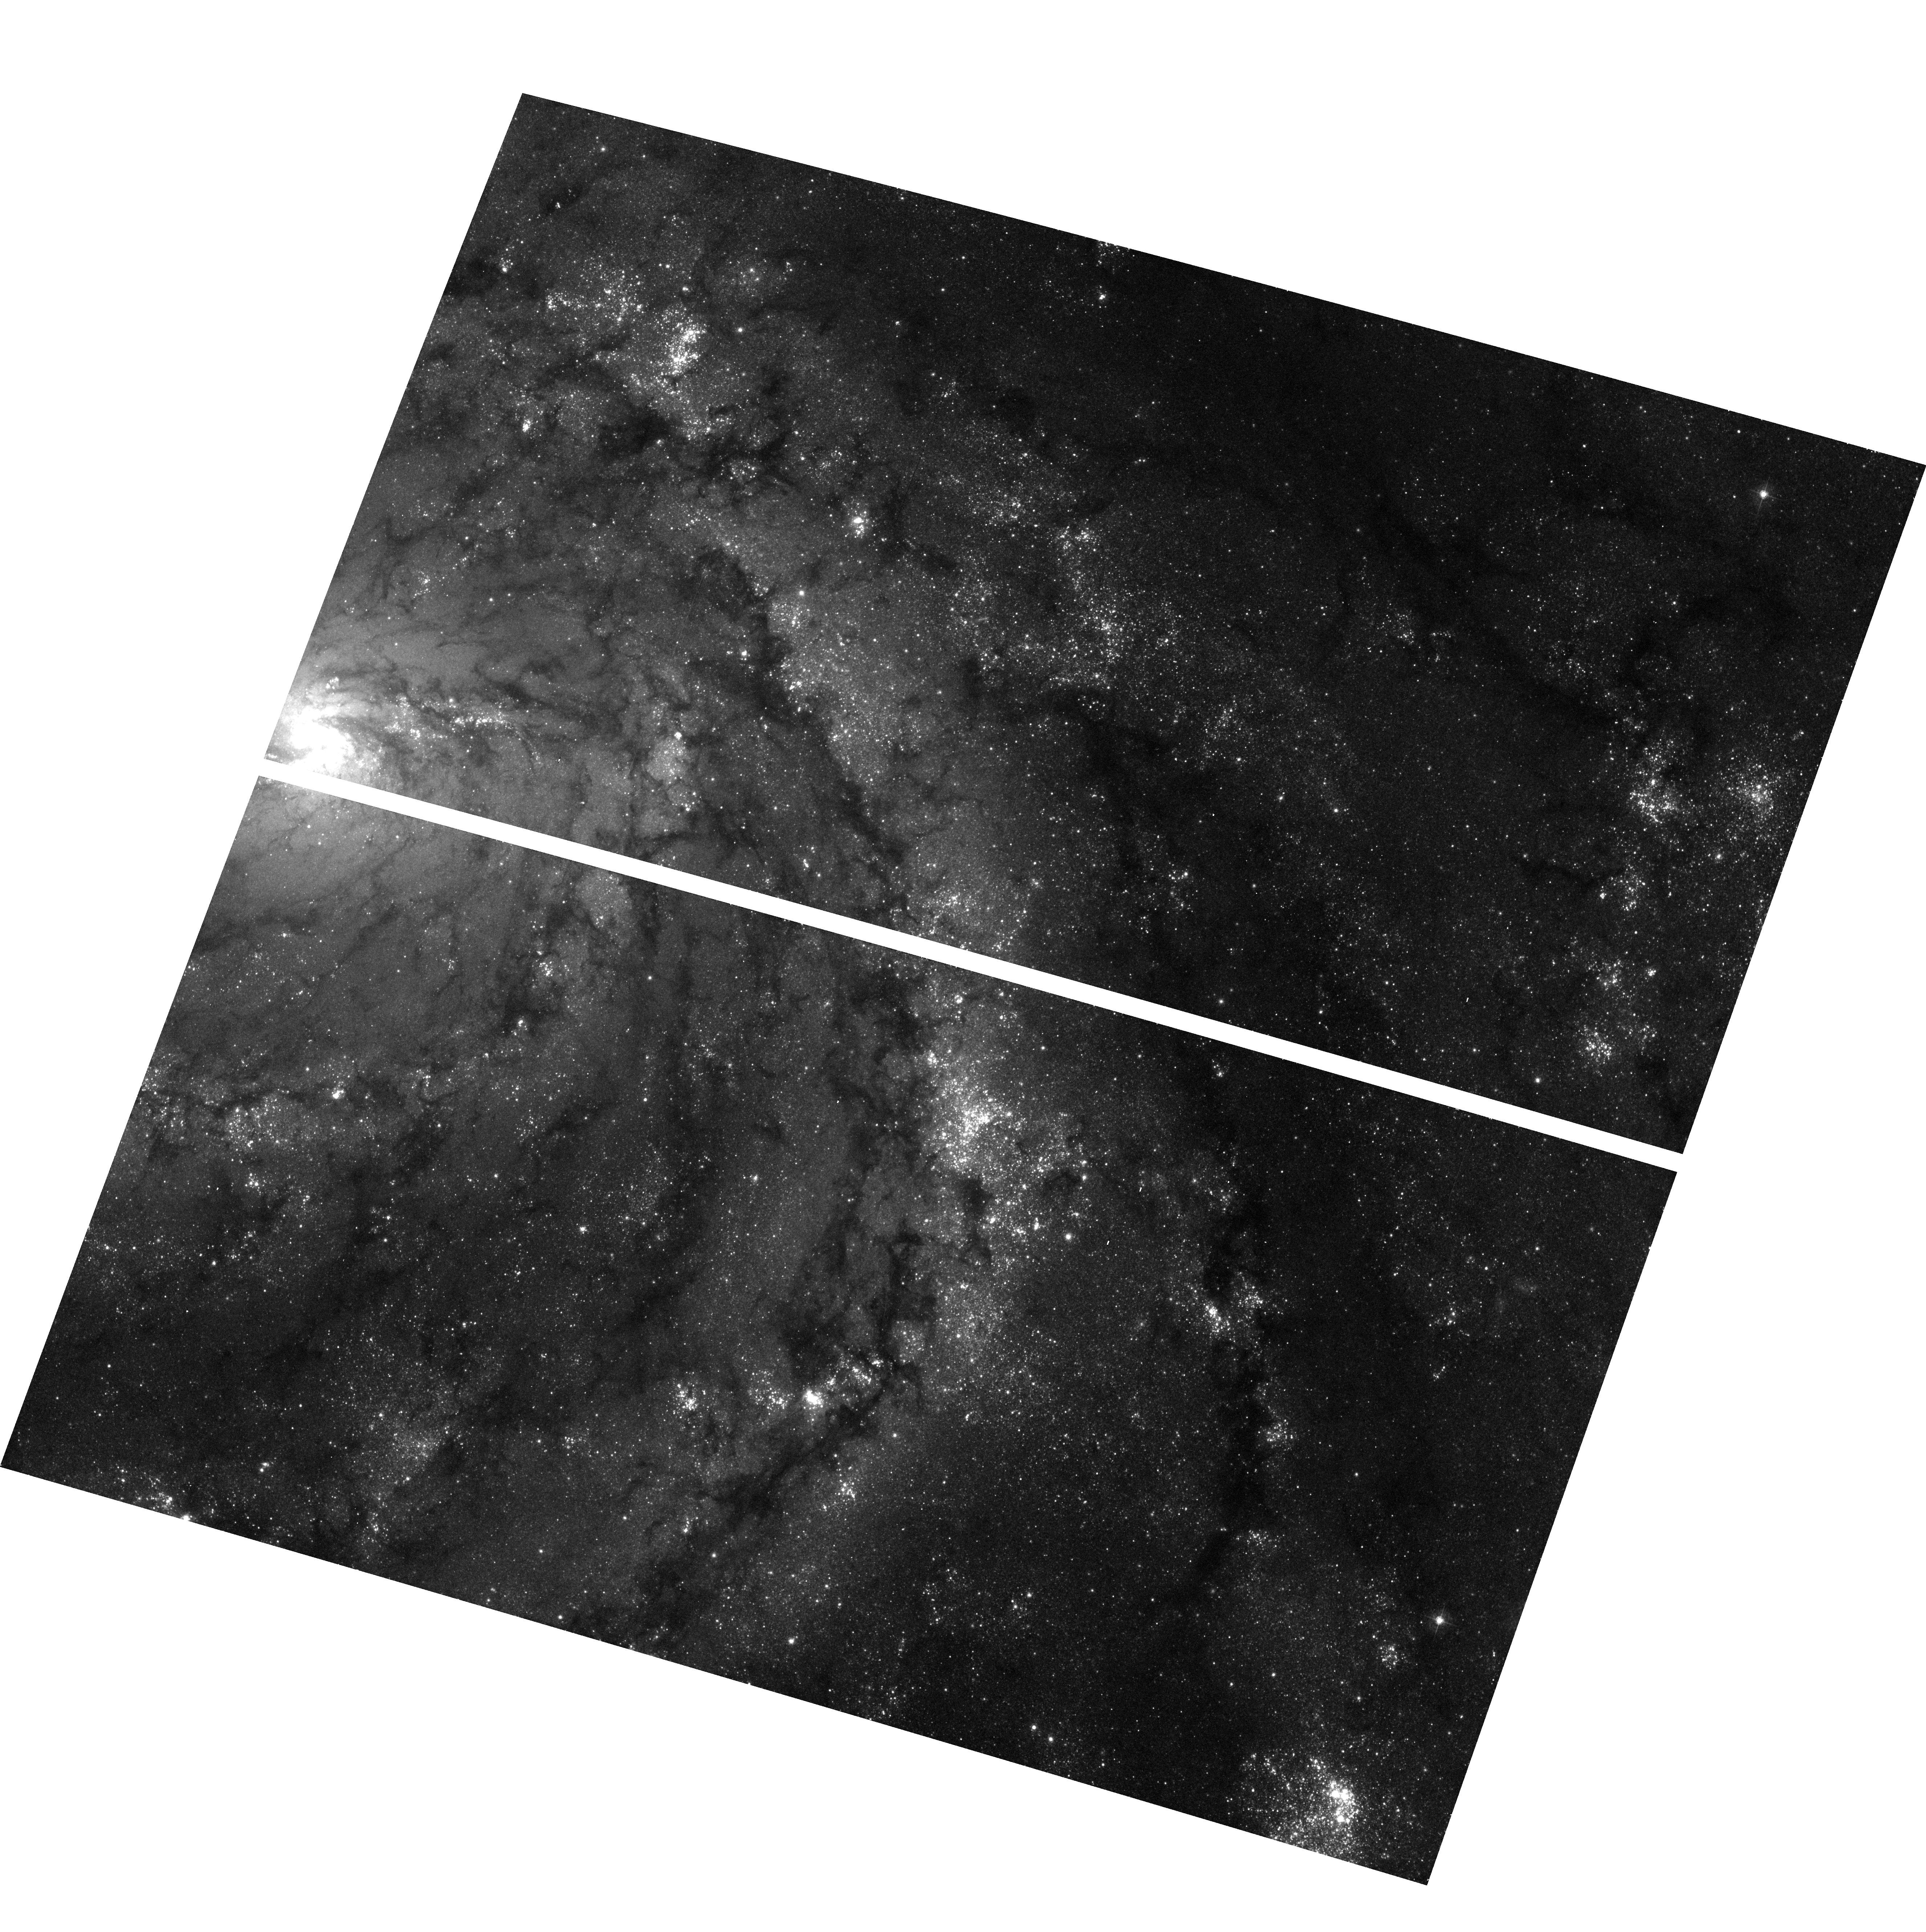
Target: NGC5457-7
Instrument: ACS/WFC
Filter: F435W
Exposure: 15 min
Observation ID: hst_9490_02_acs_wfc_f435w_j8d602

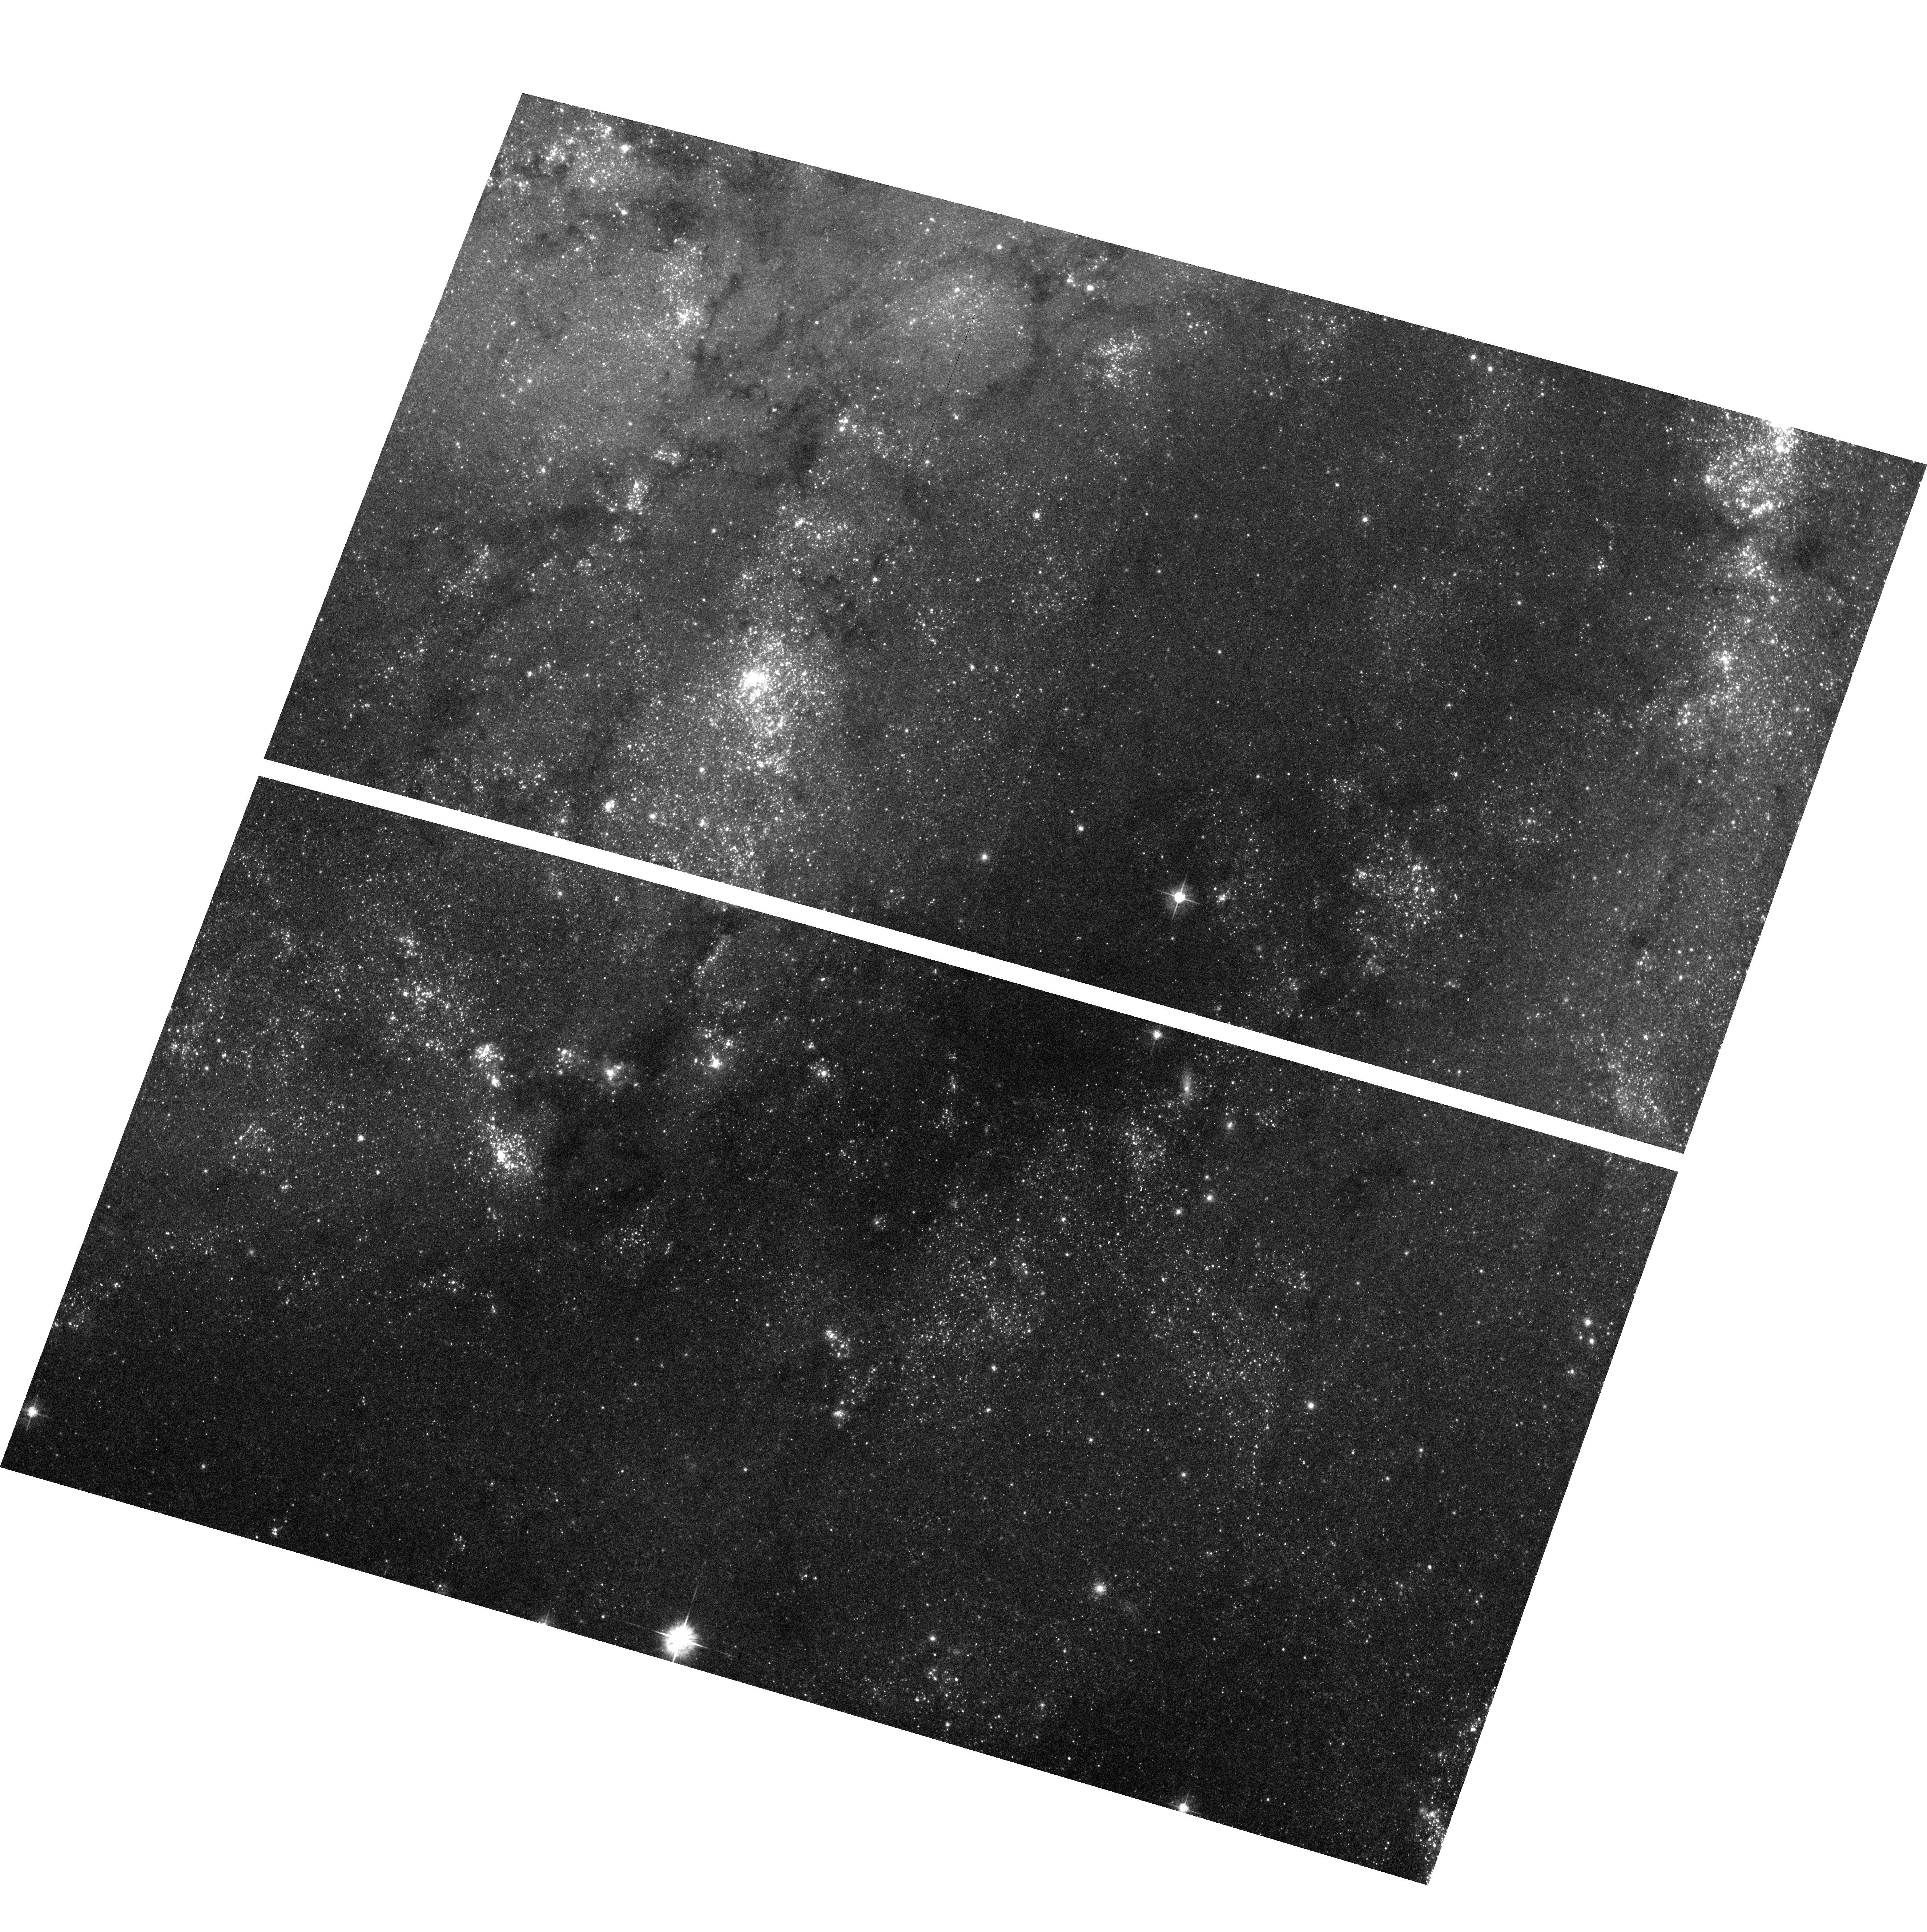
Target: NGC5457-8
Instrument: ACS/WFC
Filter: F555W
Exposure: 12 min
Observation ID: hst_9490_a2_acs_wfc_f555w_j8d6a2

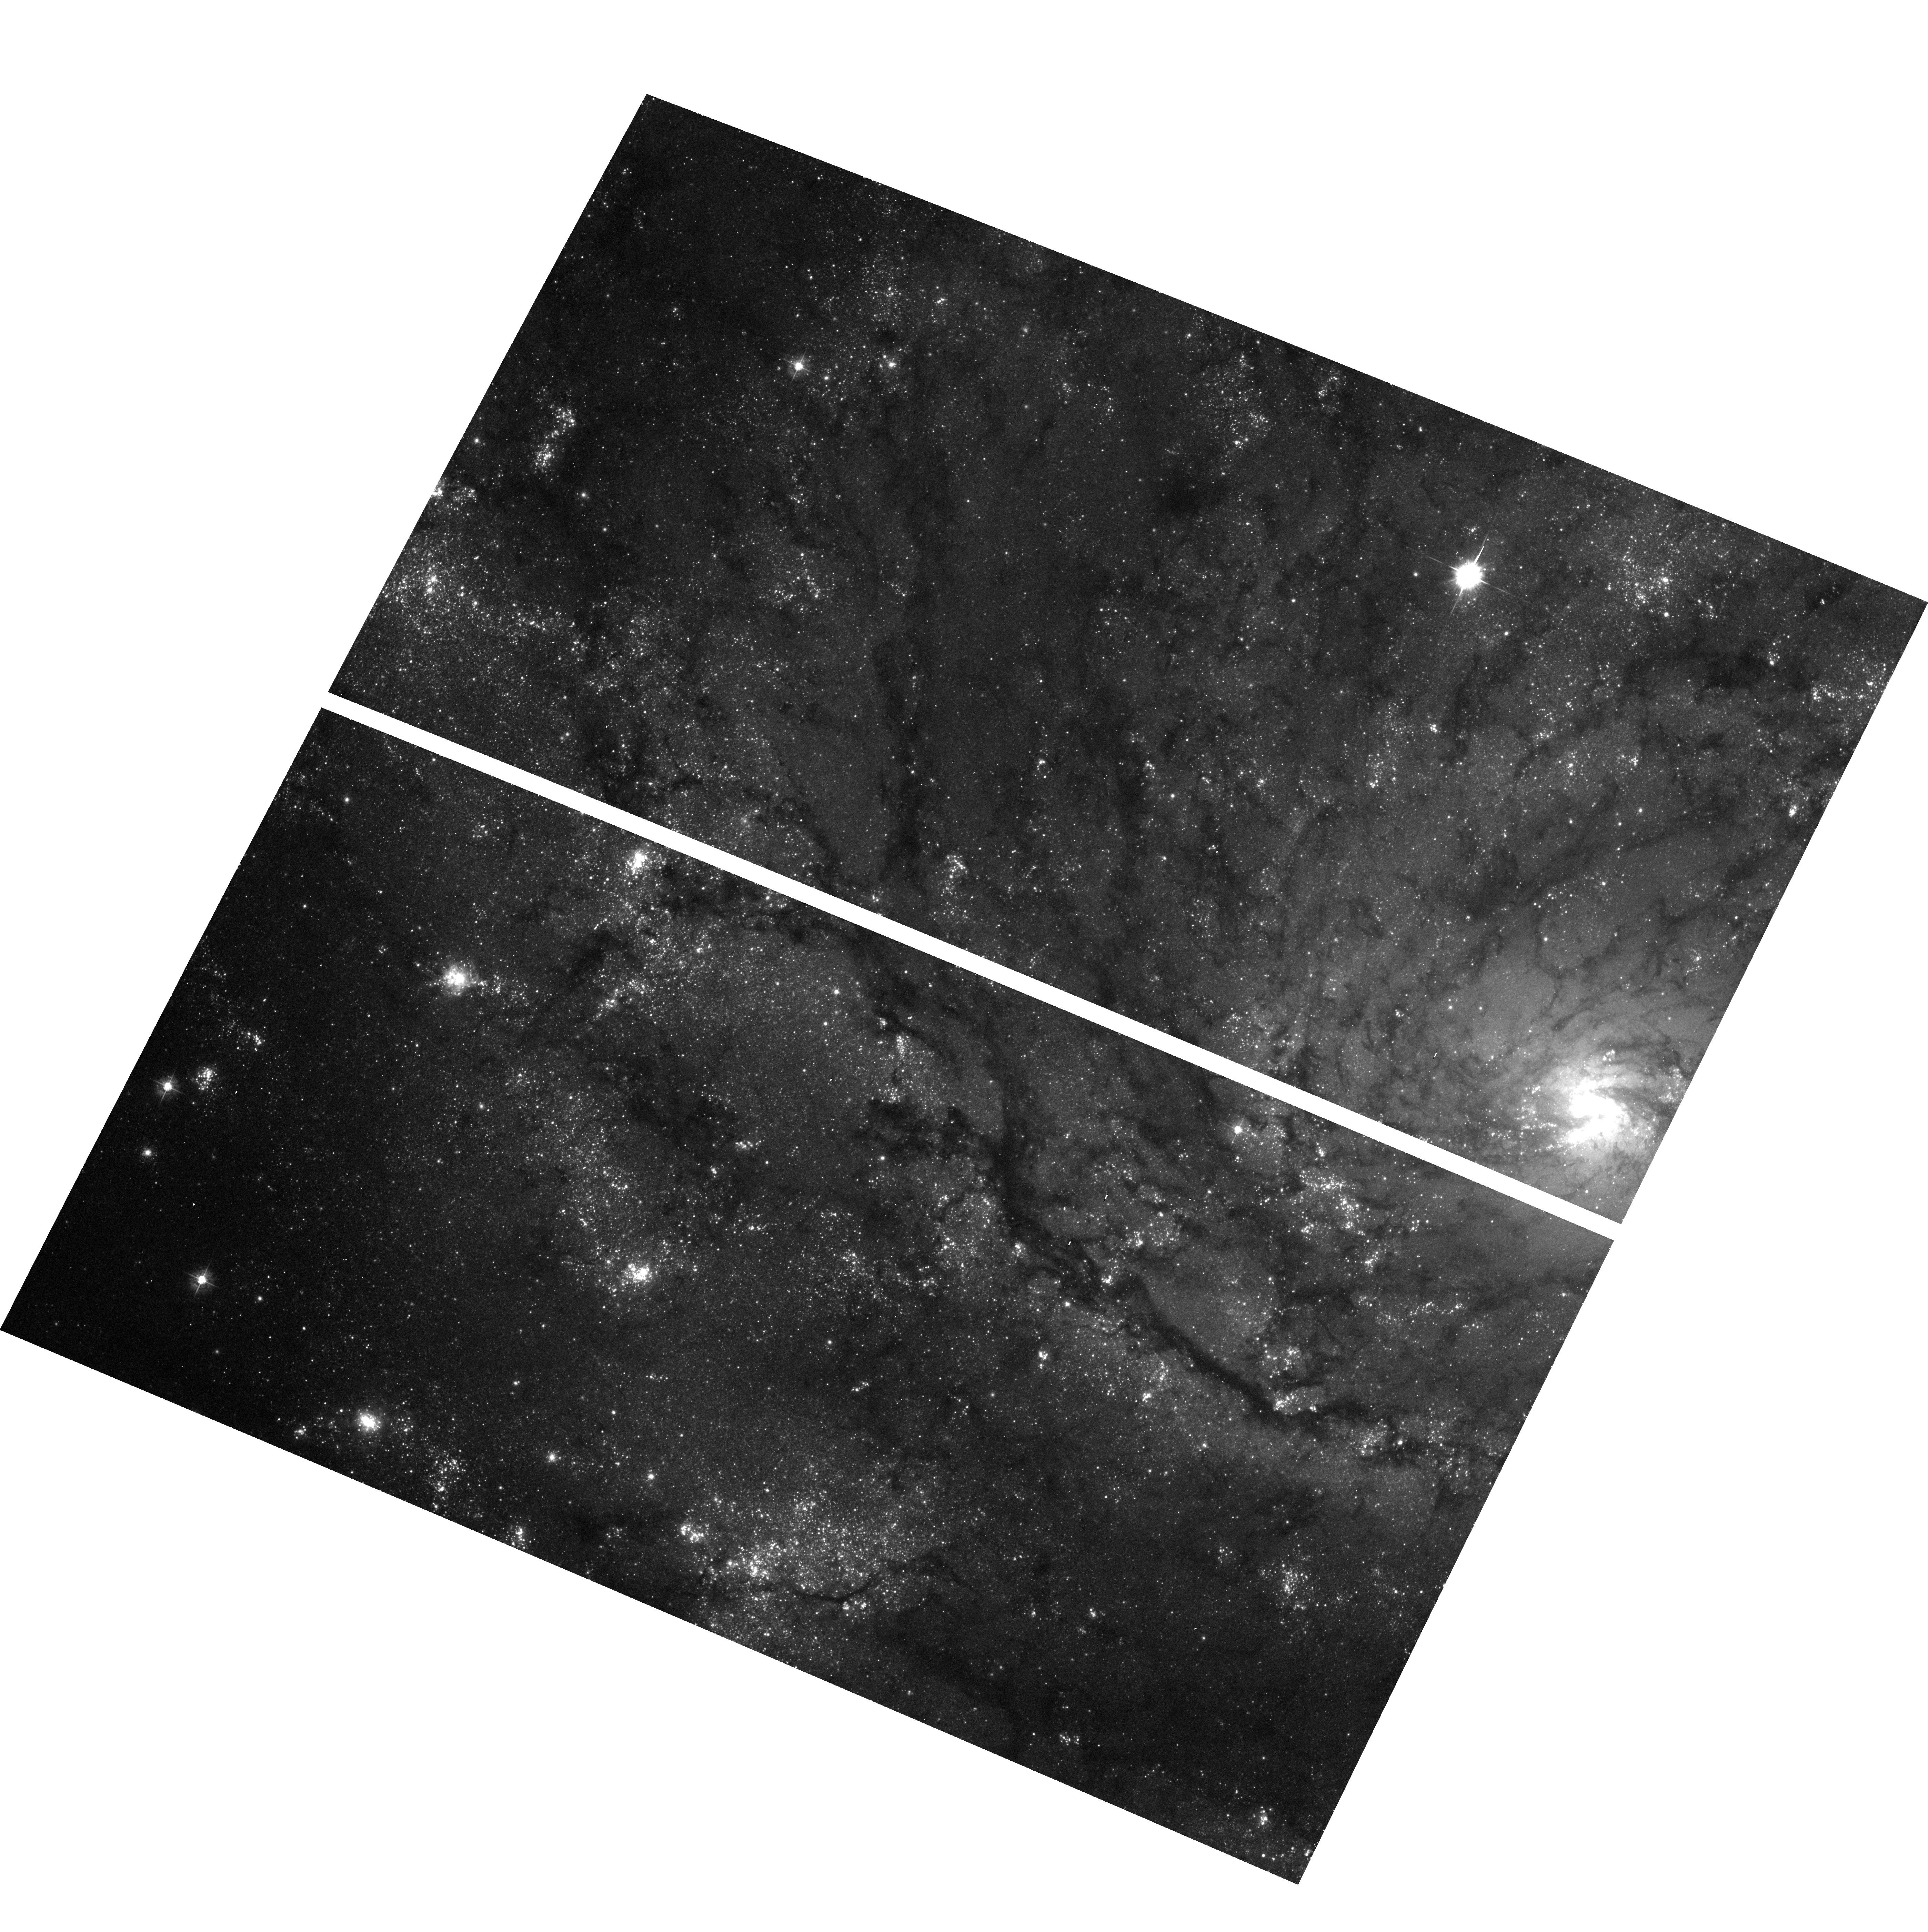
Target: NGC5457-1
Instrument: ACS/WFC
Filter: F435W
Exposure: 15 min
Observation ID: hst_9490_01_acs_wfc_f435w_j8d601

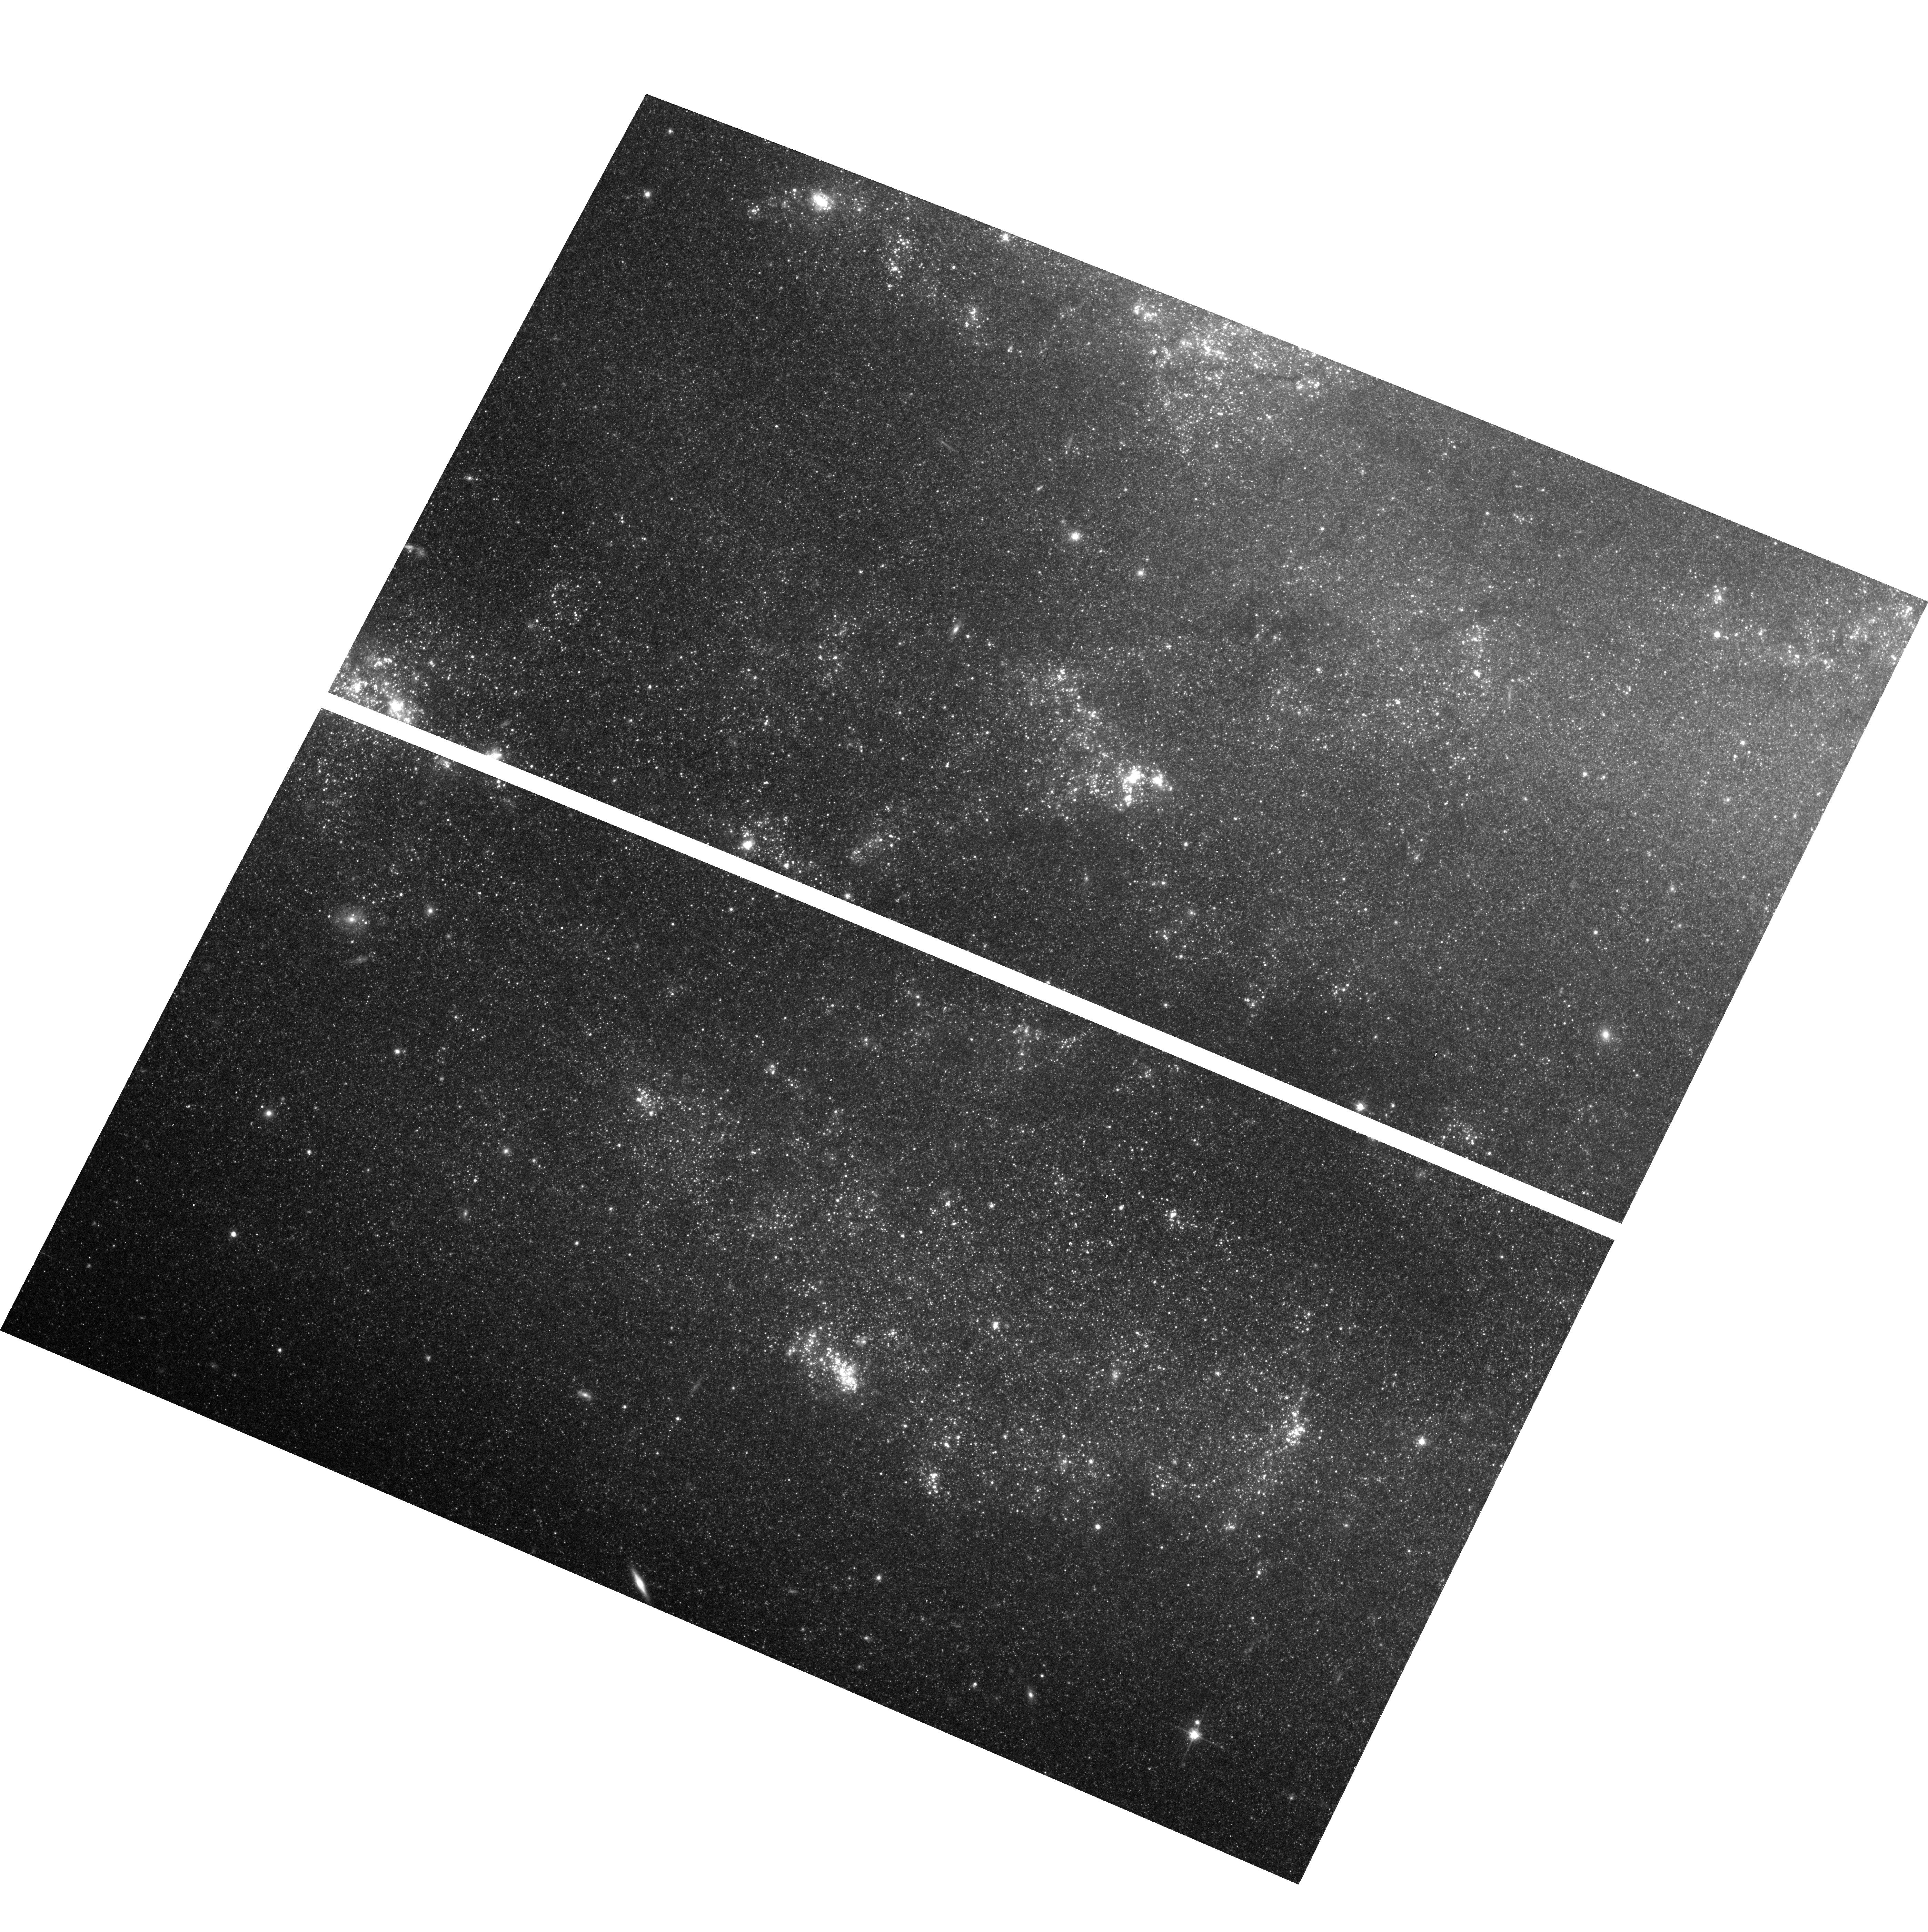
Target: NGC5457-2
Instrument: ACS/WFC
Filter: F814W
Exposure: 12 min
Observation ID: hst_9490_a1_acs_wfc_f814w_j8d6a1

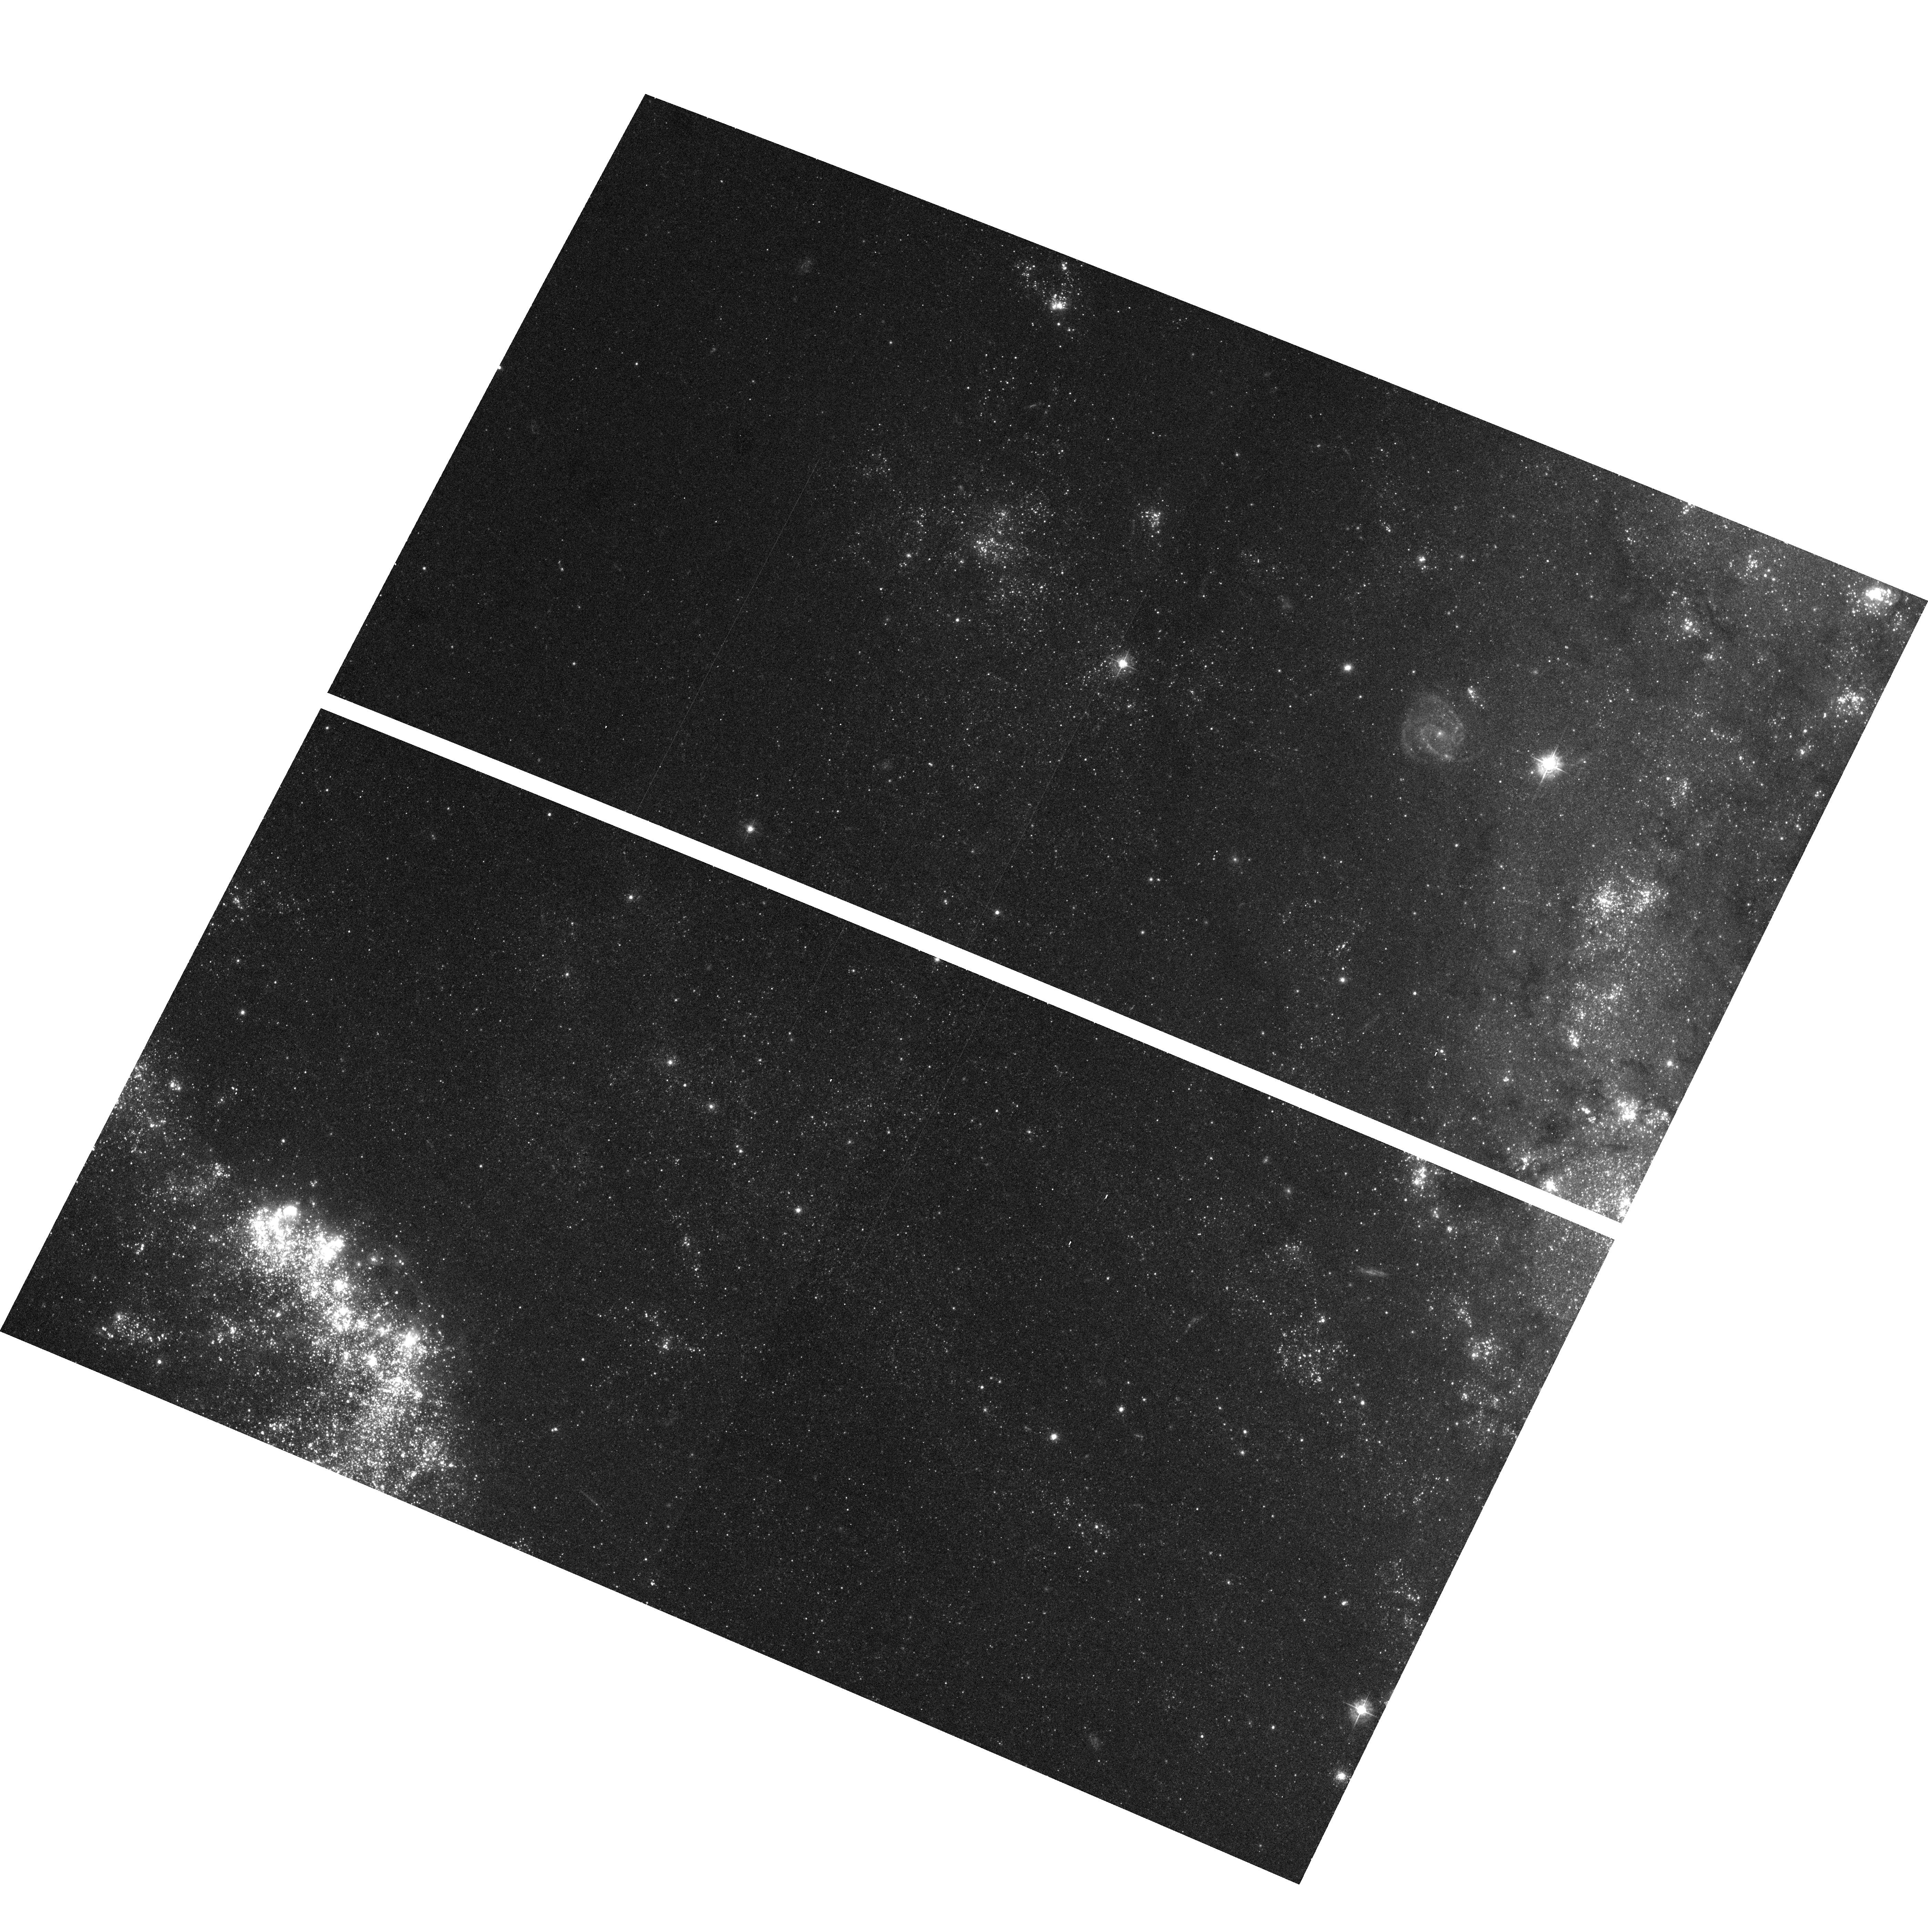
Target: NGC5457-4
Instrument: ACS/WFC
Filter: F435W
Exposure: 15 min
Observation ID: hst_9490_c1_acs_wfc_f435w_j8d6c1

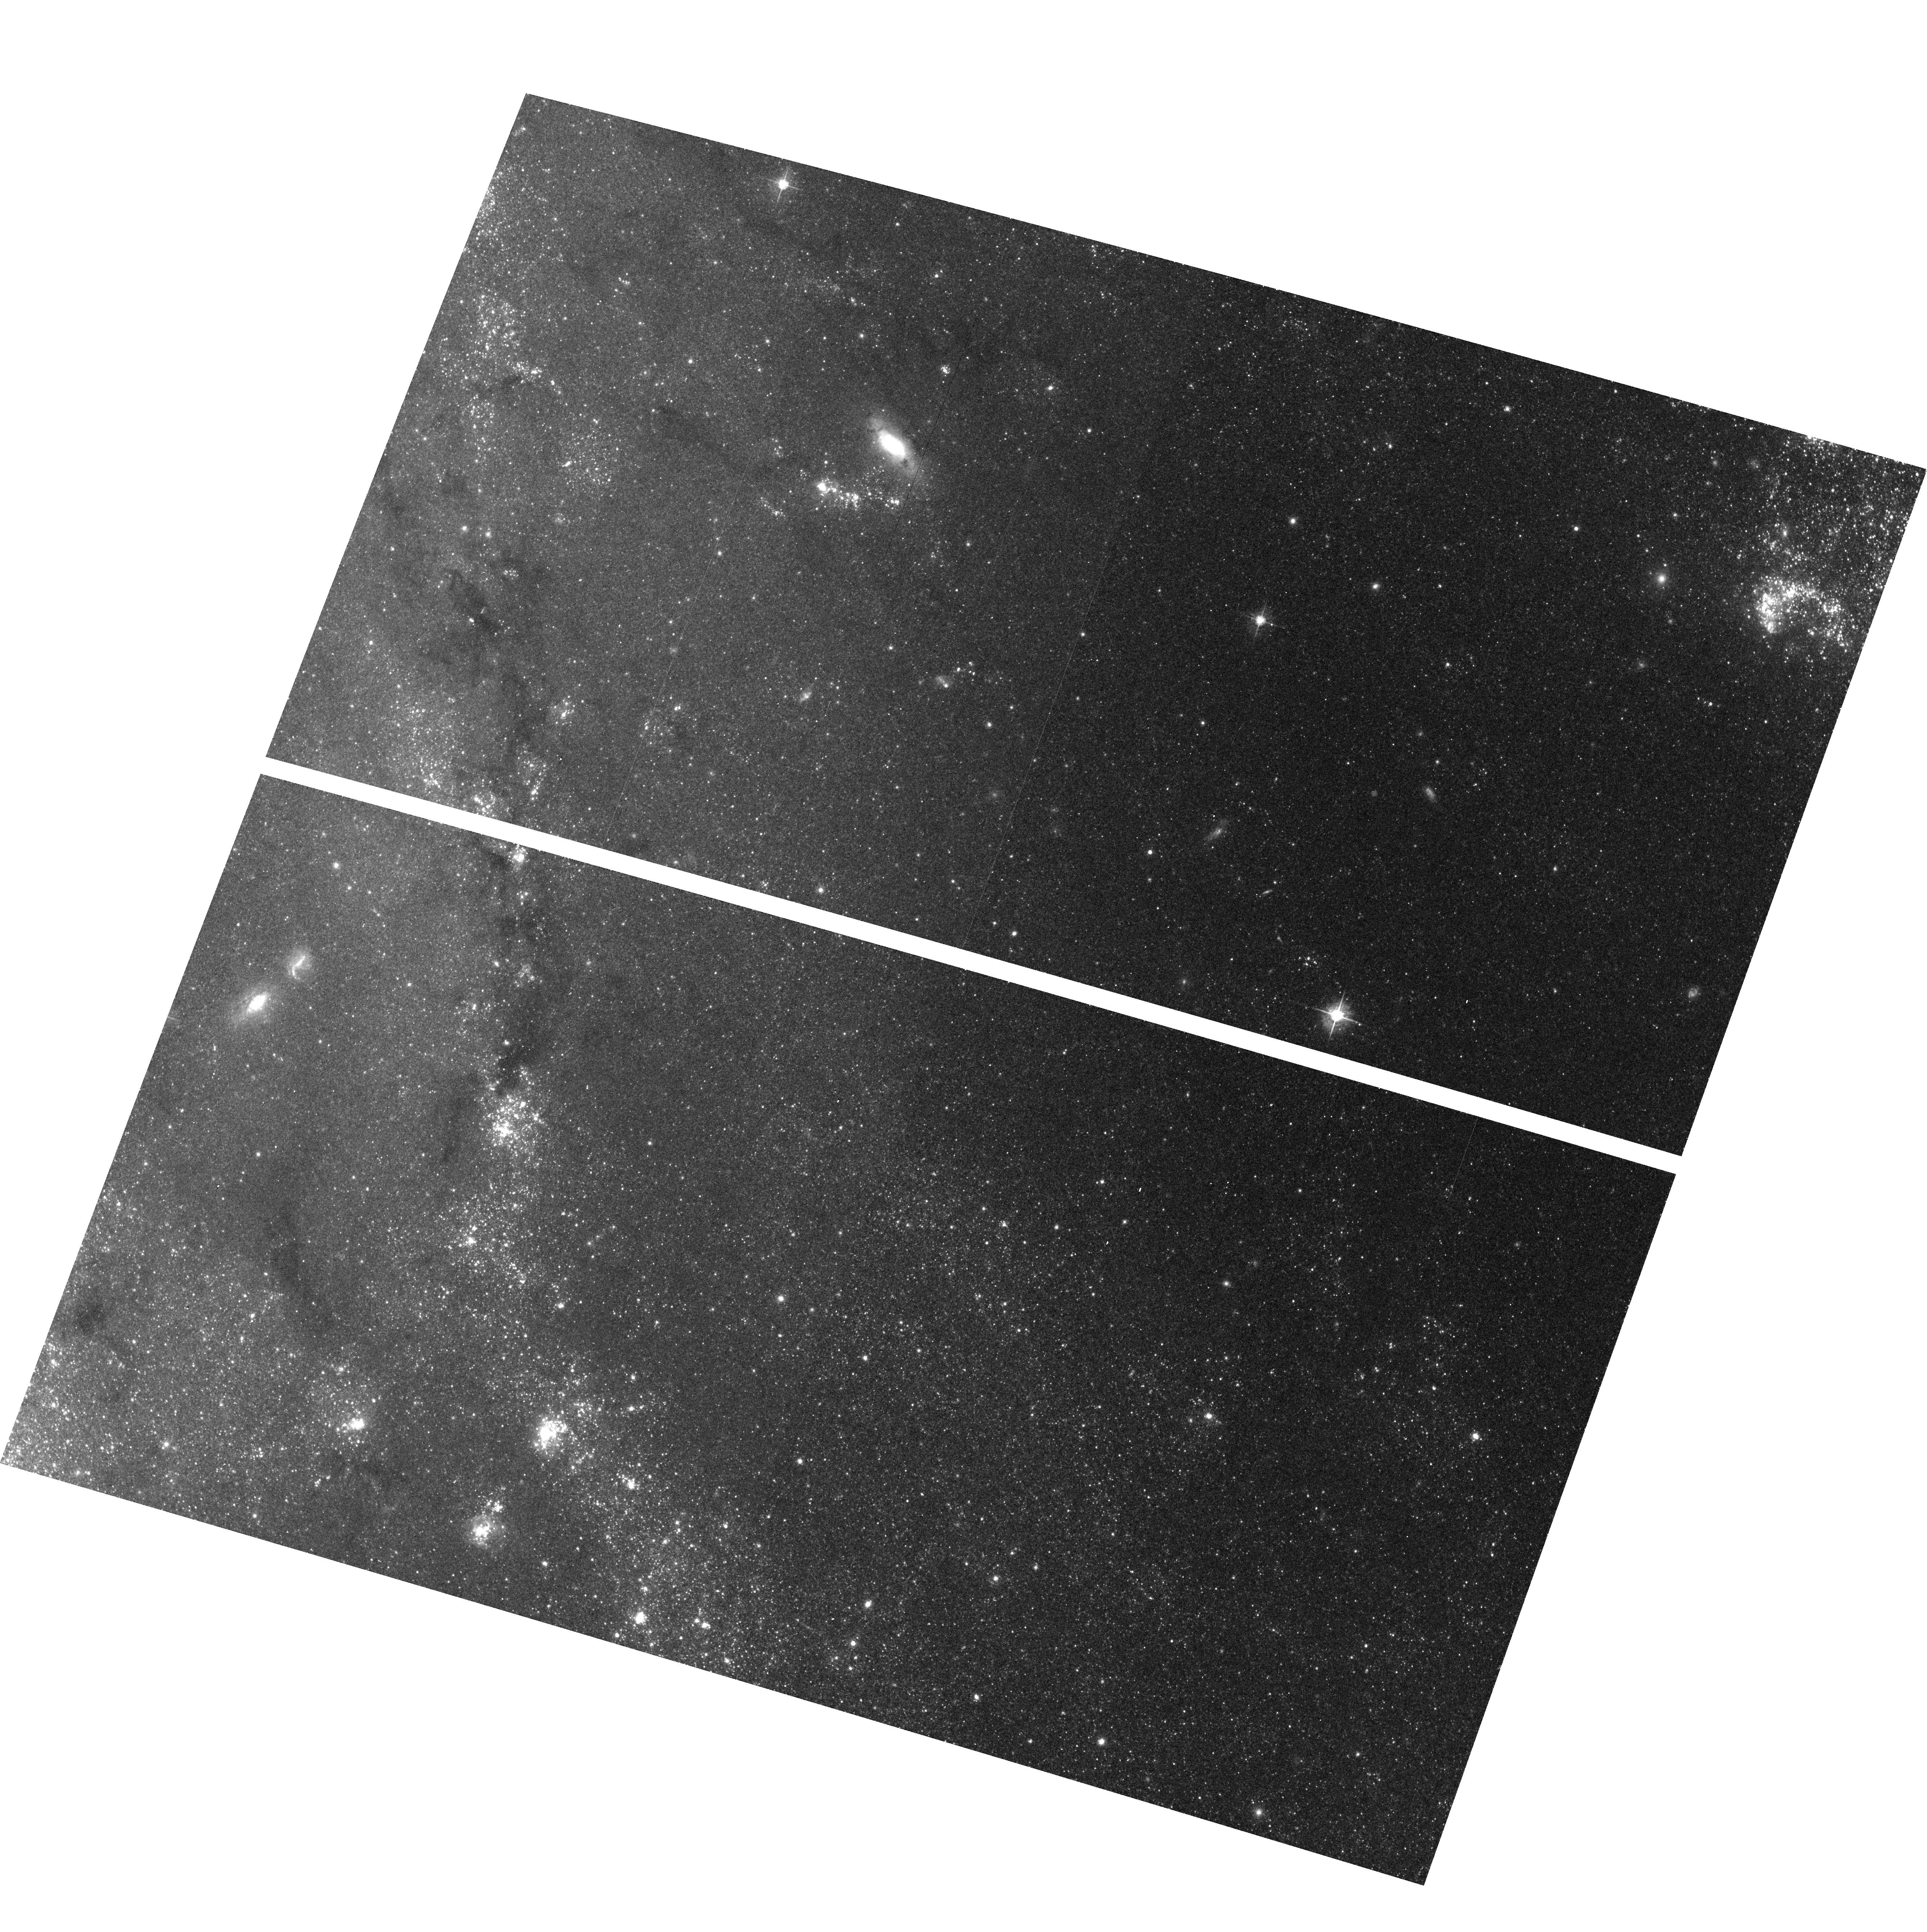
Target: NGC5457-10
Instrument: ACS/WFC
Filter: F555W
Exposure: 12 min
Observation ID: hst_9490_c2_acs_wfc_f555w_j8d6c2

Stellar populations in M101: X-ray binaries, globular clusters, and more (PI: Kuntz, Kip)

Given our location in the disk of the Milky Way, it is often difficult to catalogue a complete population of objects in the Galaxy due to obscuration. M101 is the closest face-on Milky Way analogue and thus is the best system for studying stellar populations similar to those of the Milky Way. We propose a multi-purpose mosaic of ACS observations of M101 that will allow us to complete two major goals. 1) We will identify optical counterparts of M101's population of X-ray sources, resolving the mystery of M101's curious X-ray population and increasing the number of known High Mass X-ray Binaries (HMXB) to the point that statistical studies of those objects will be useful. 2) We will identify globular clusters in M101 and measure the luminosity and metallicity distribution of the M101 globular cluster system, which has not been previously studied. These measurements will improve our understanding of the variation in globular cluster populations as a function of galaxy type, and provide an important study of a spiral galaxy's globular cluster system for use in constraining galaxy formation/merger models. Given M101's closeness, an optical map of a substantial portion of the disk, when combined with high resolution data at other energies, will allow M101 to play a key role in further studies of galactic structure.